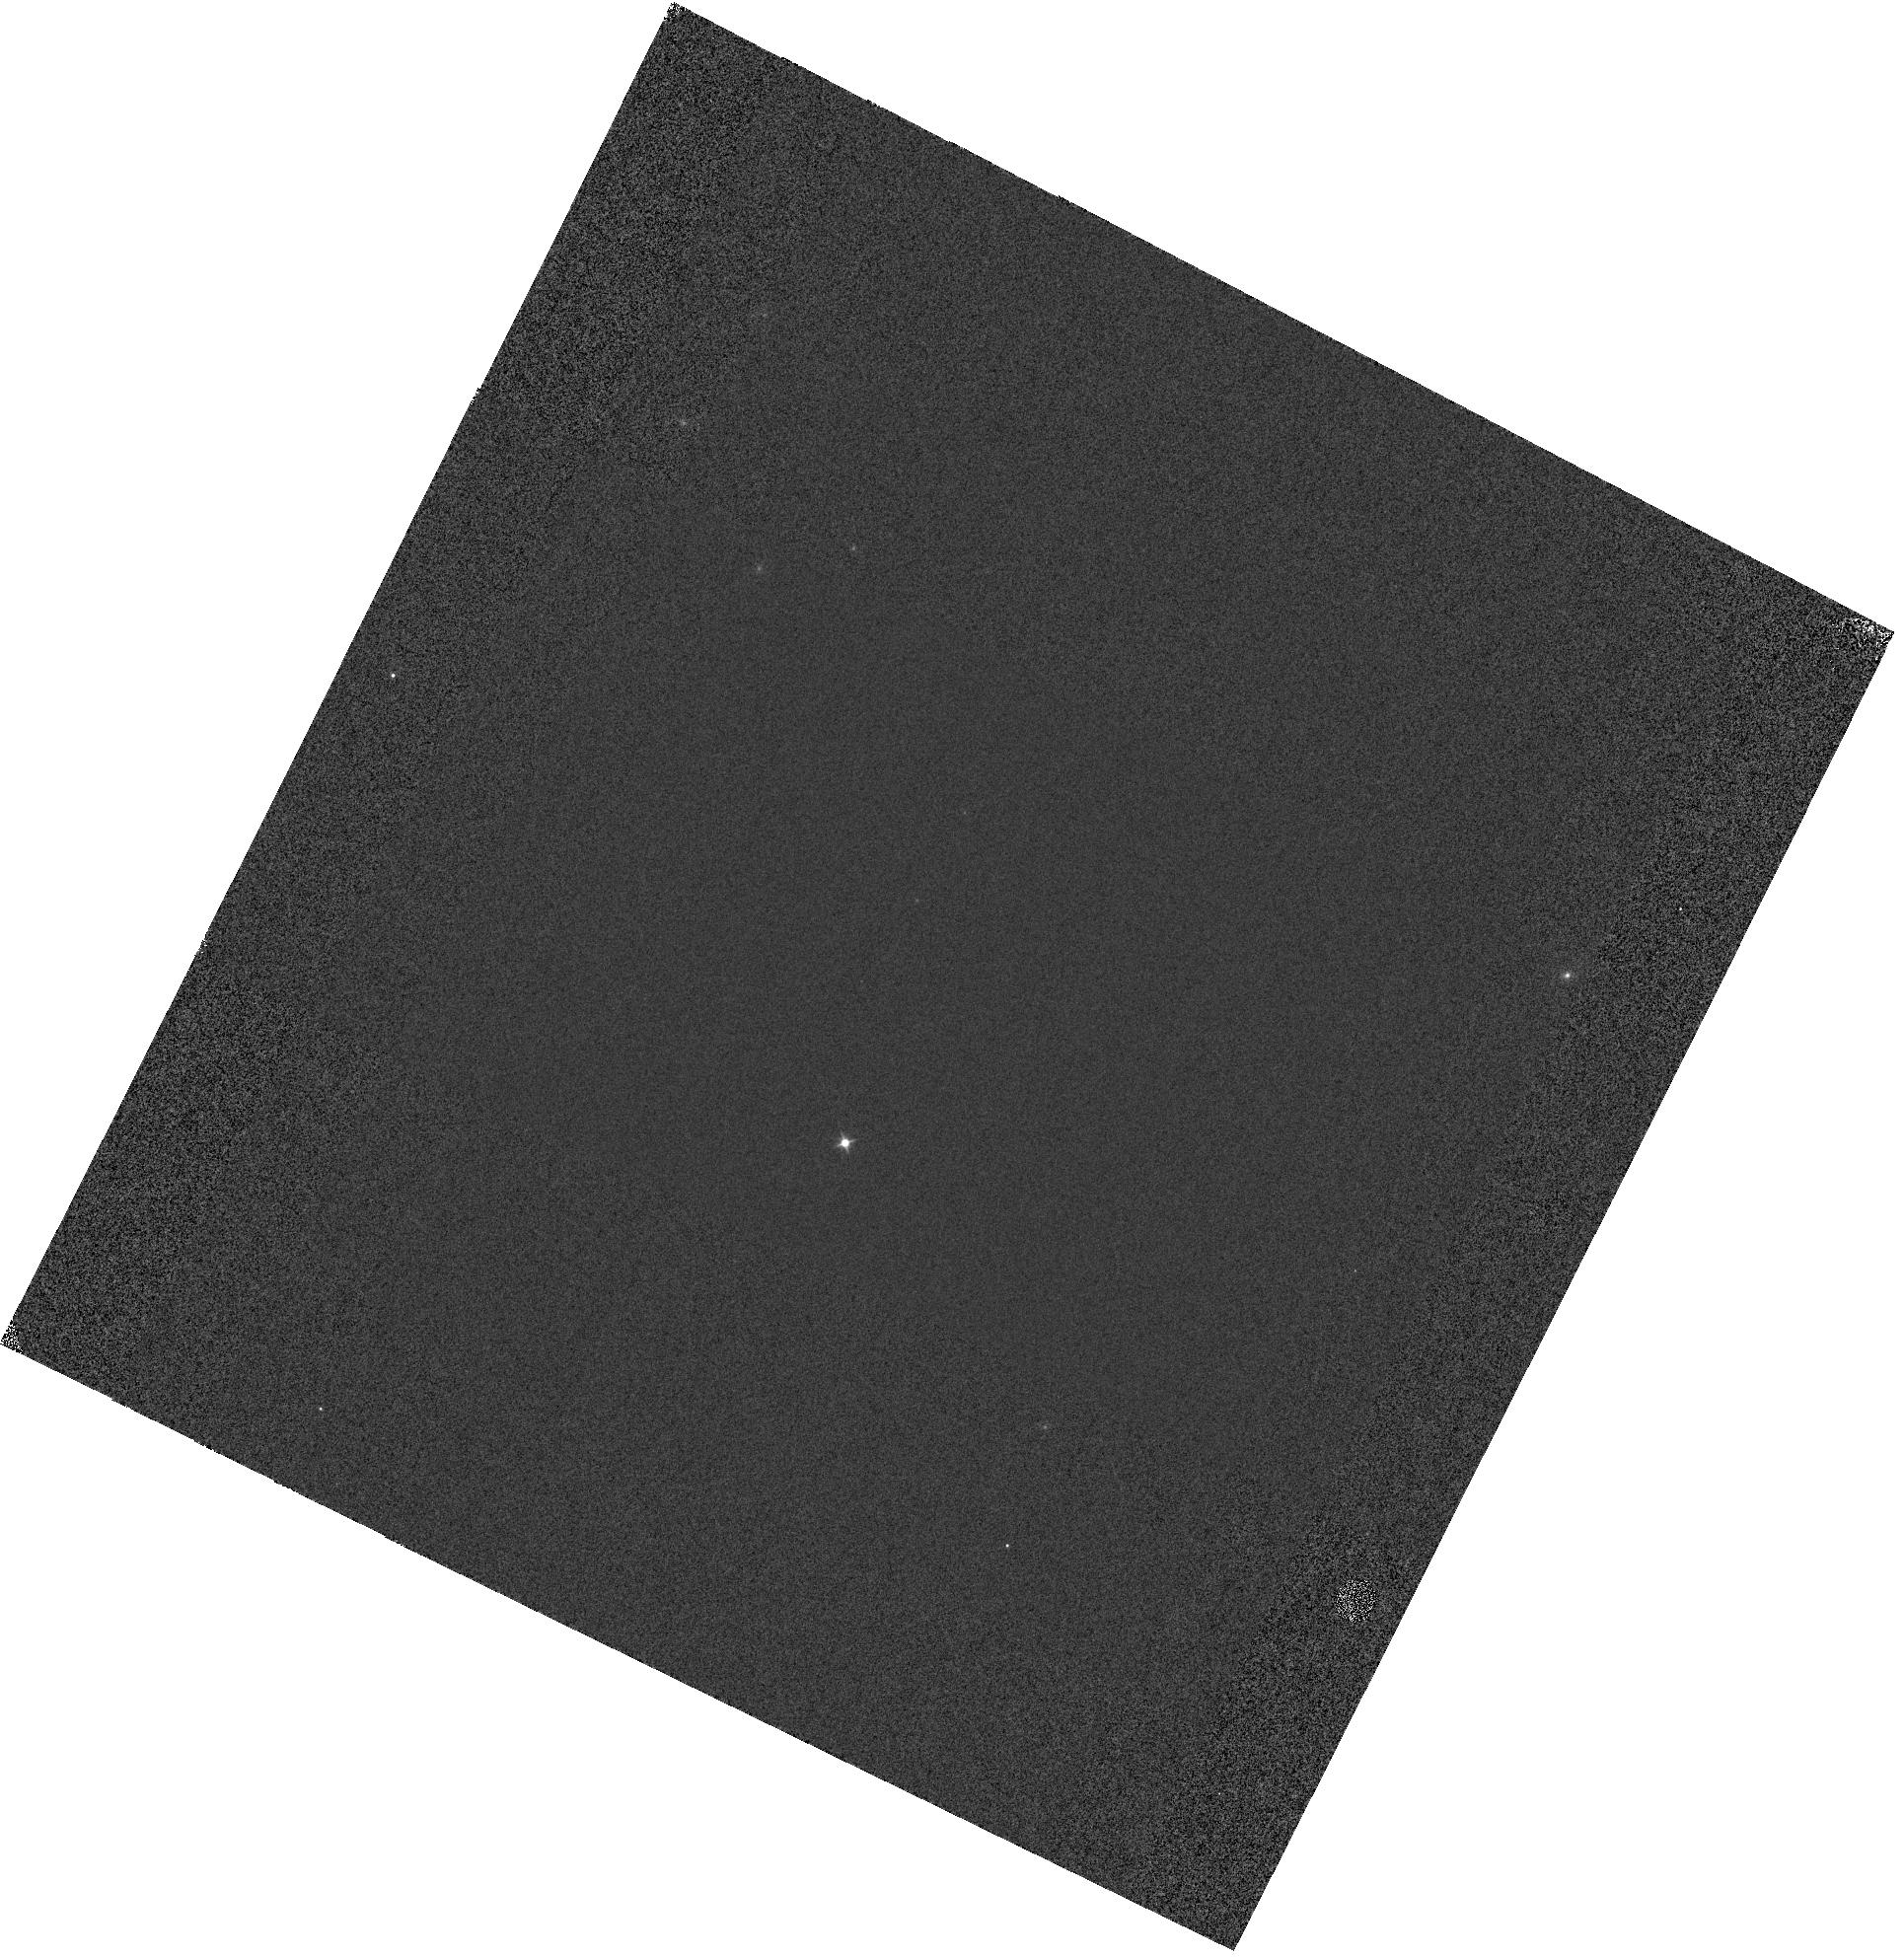
Target: GD-153. Instrument: WFC3/IR. Filter: F098M. Exposure: 1 min. Observation ID: hst_14544_01_wfc3_ir_f098m_idco01

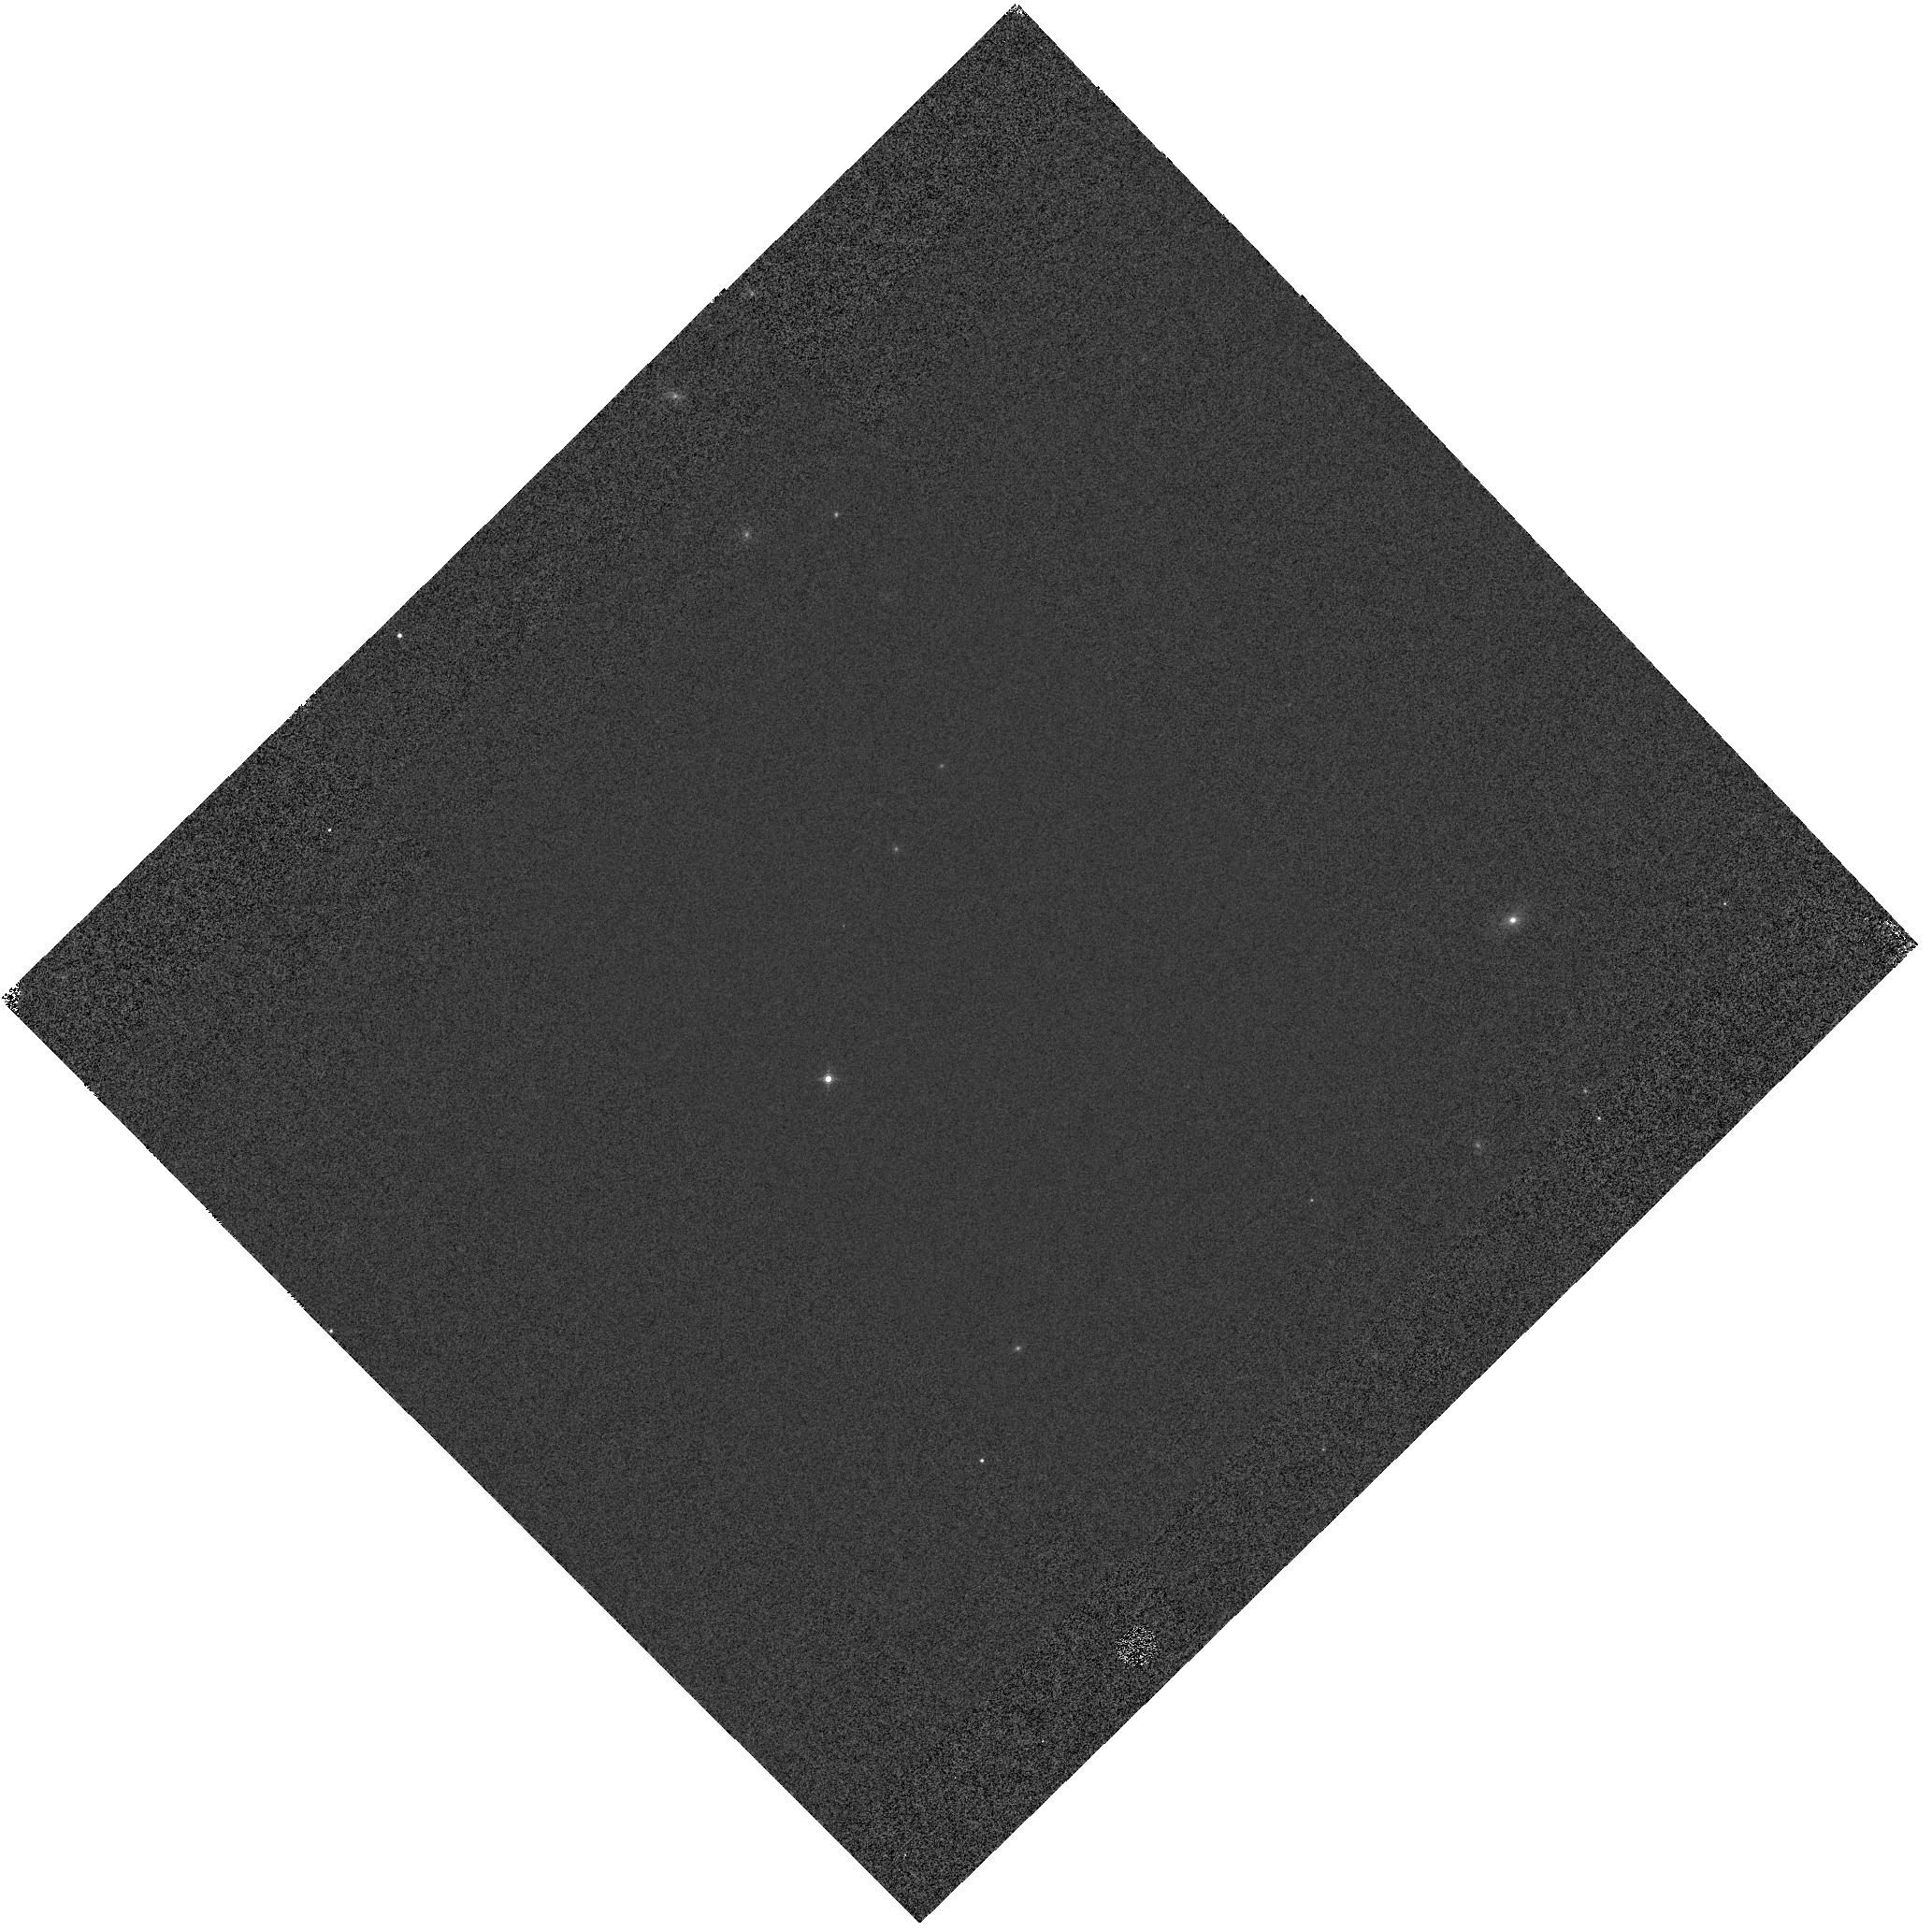
Target: GD-153. Instrument: WFC3/IR. Filter: F160W. Exposure: 1 min. Observation ID: hst_14544_02_wfc3_ir_f160w_idco02

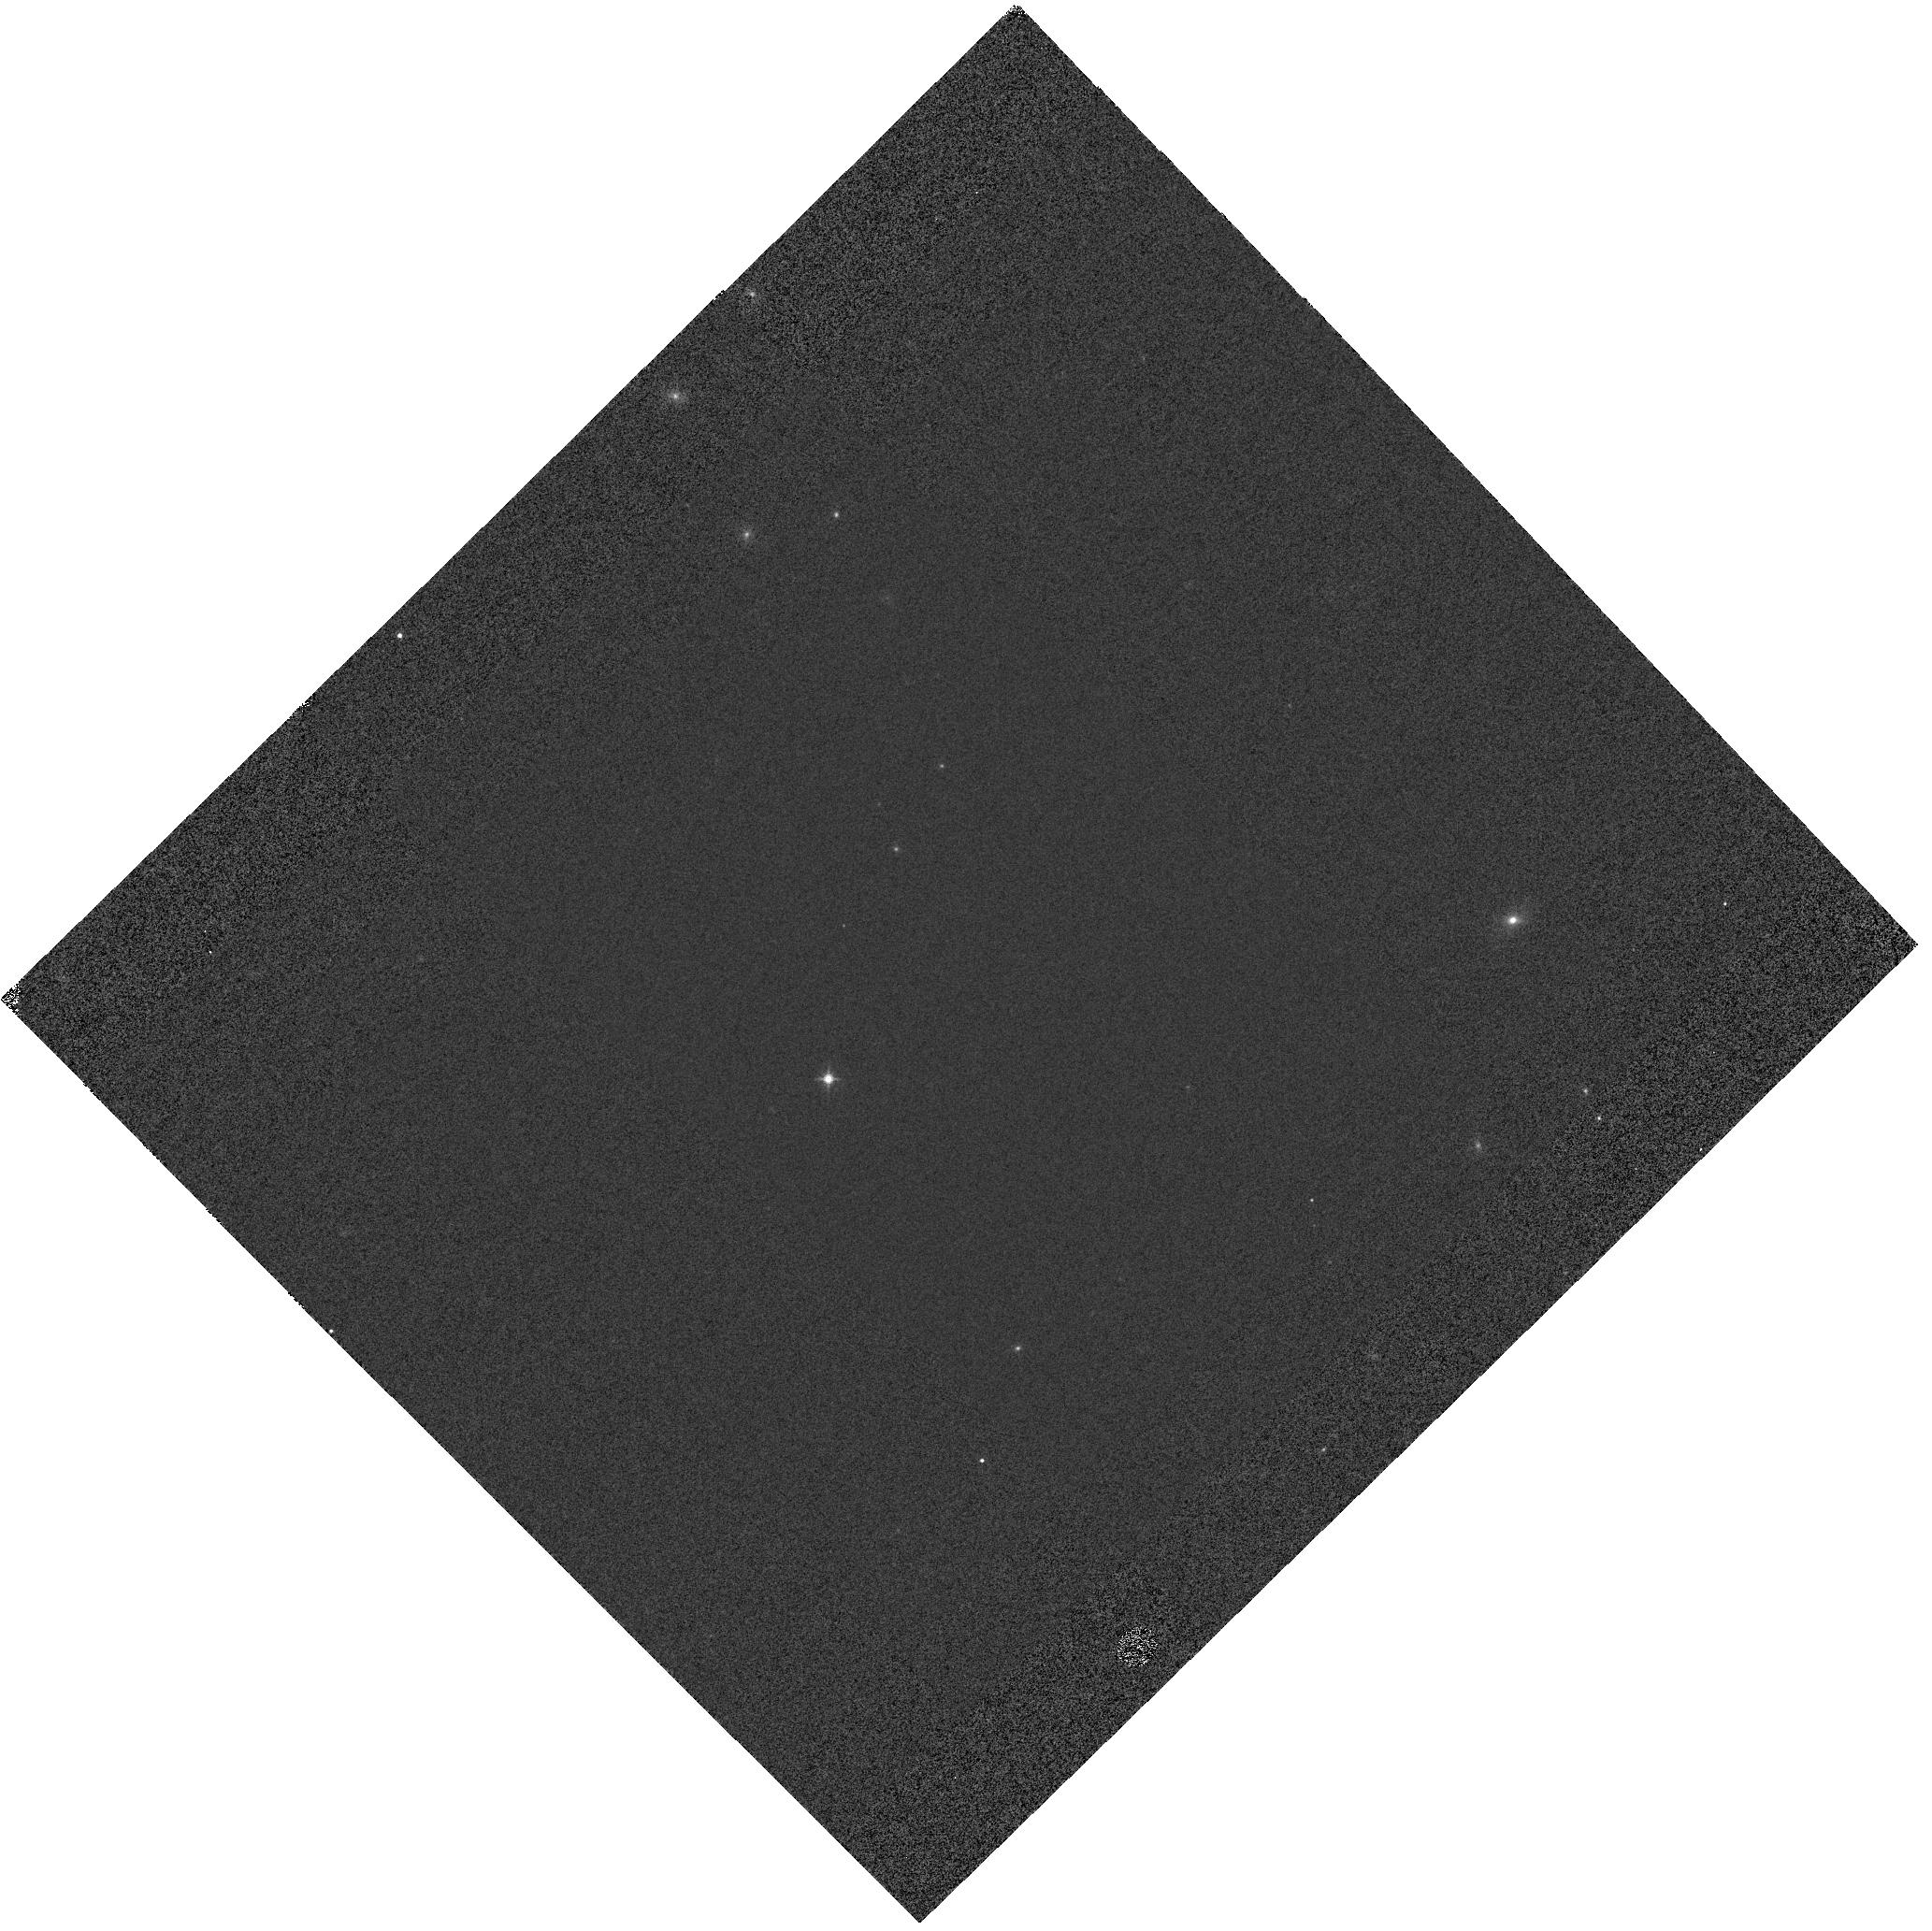
Target: GD-153. Instrument: WFC3/IR. Filter: F140W. Exposure: 1 min. Observation ID: hst_14544_02_wfc3_ir_f140w_idco02

WFC3 IR grisms flux/trace calibration stability and calibration (PI: Pirzkal, Norbert)

Observations of GD-153 to verify the flux calibration of the G102 and G141 grisms. Observations are taken at the center of the field to verify the stability of these modes. New positions are added on the detector to better sample the spatial variation of the flux calibration. These new positions are meant to suppplement observations of GD-153 taken during previous Cycles. Offsets used are: -20, 0 -48, 28 -48, 8 +8, 28 +12, 12 -48, 0 +8, 0 -48, -28 -48, -8 +8, -28 +8, -12 -16, 12